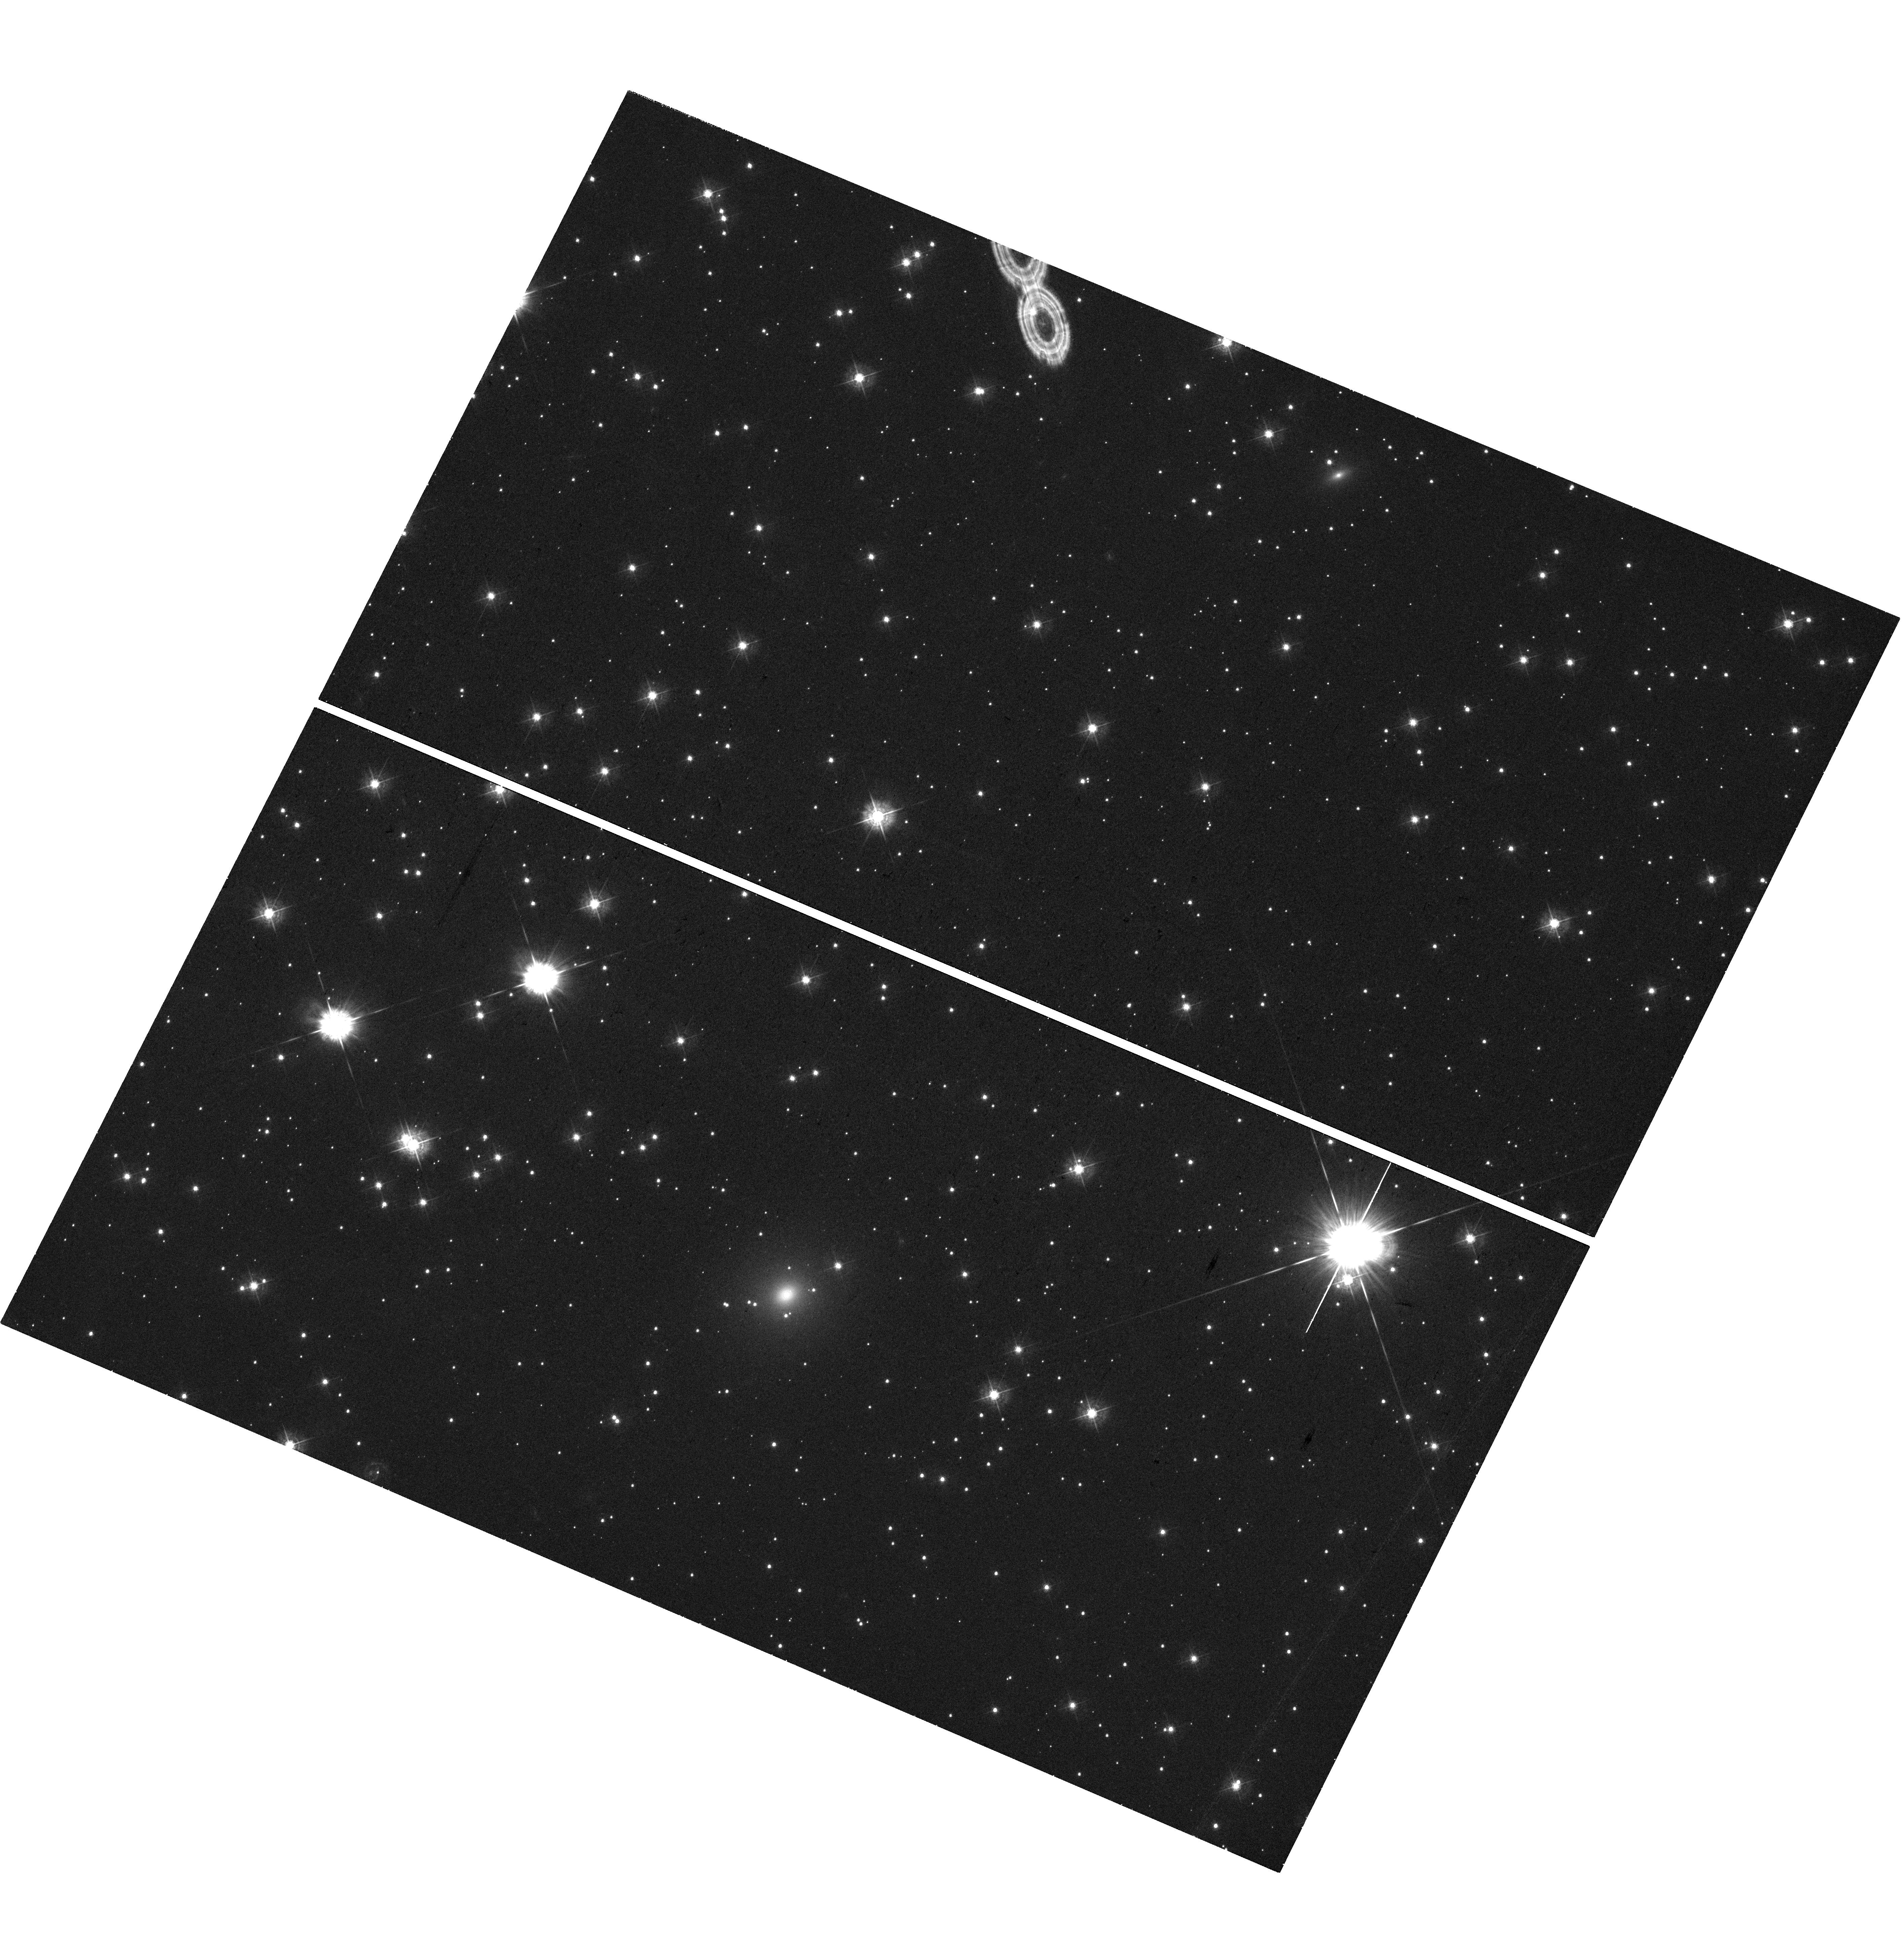
Target: AT2018DYB. Instrument: WFC3/UVIS. Filter: F438W. Exposure: 38 min. Observation ID: hst_17765_05_wfc3_uvis_f438w_ifcf05

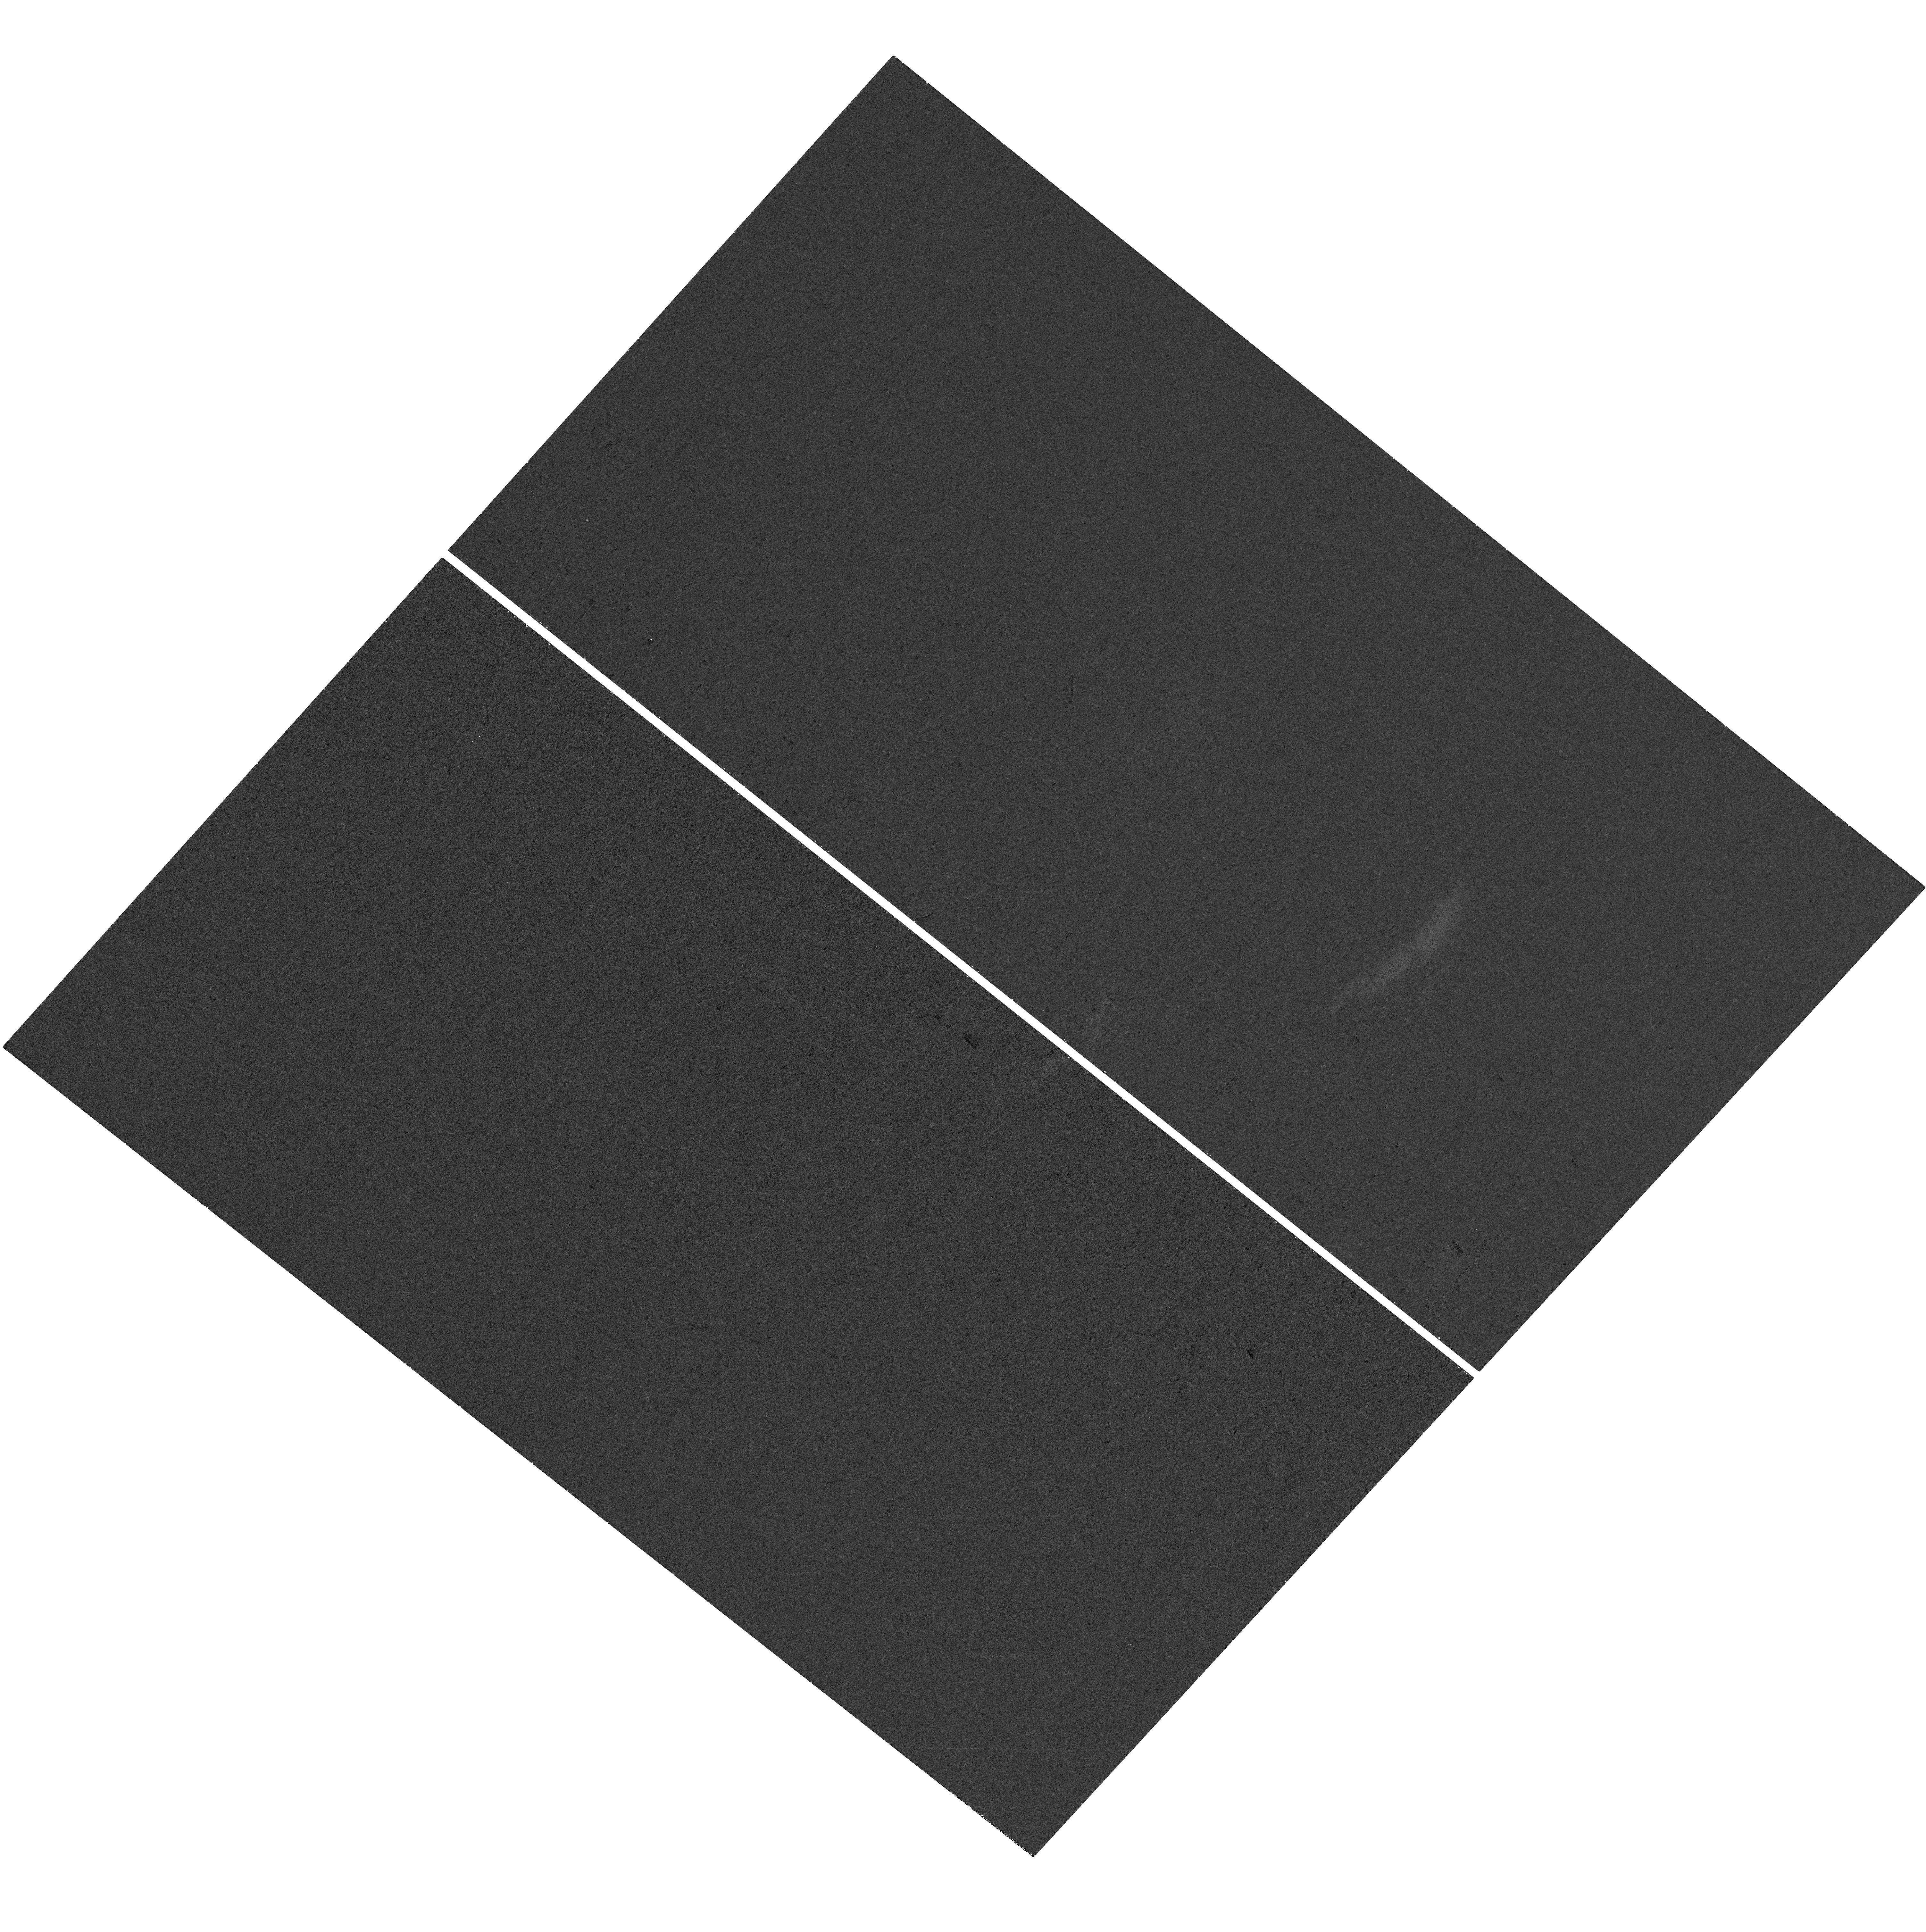
Target: AT2018BSI. Instrument: WFC3/UVIS. Filter: F225W. Exposure: 38 min. Observation ID: hst_17765_18_wfc3_uvis_f225w_ifcf18

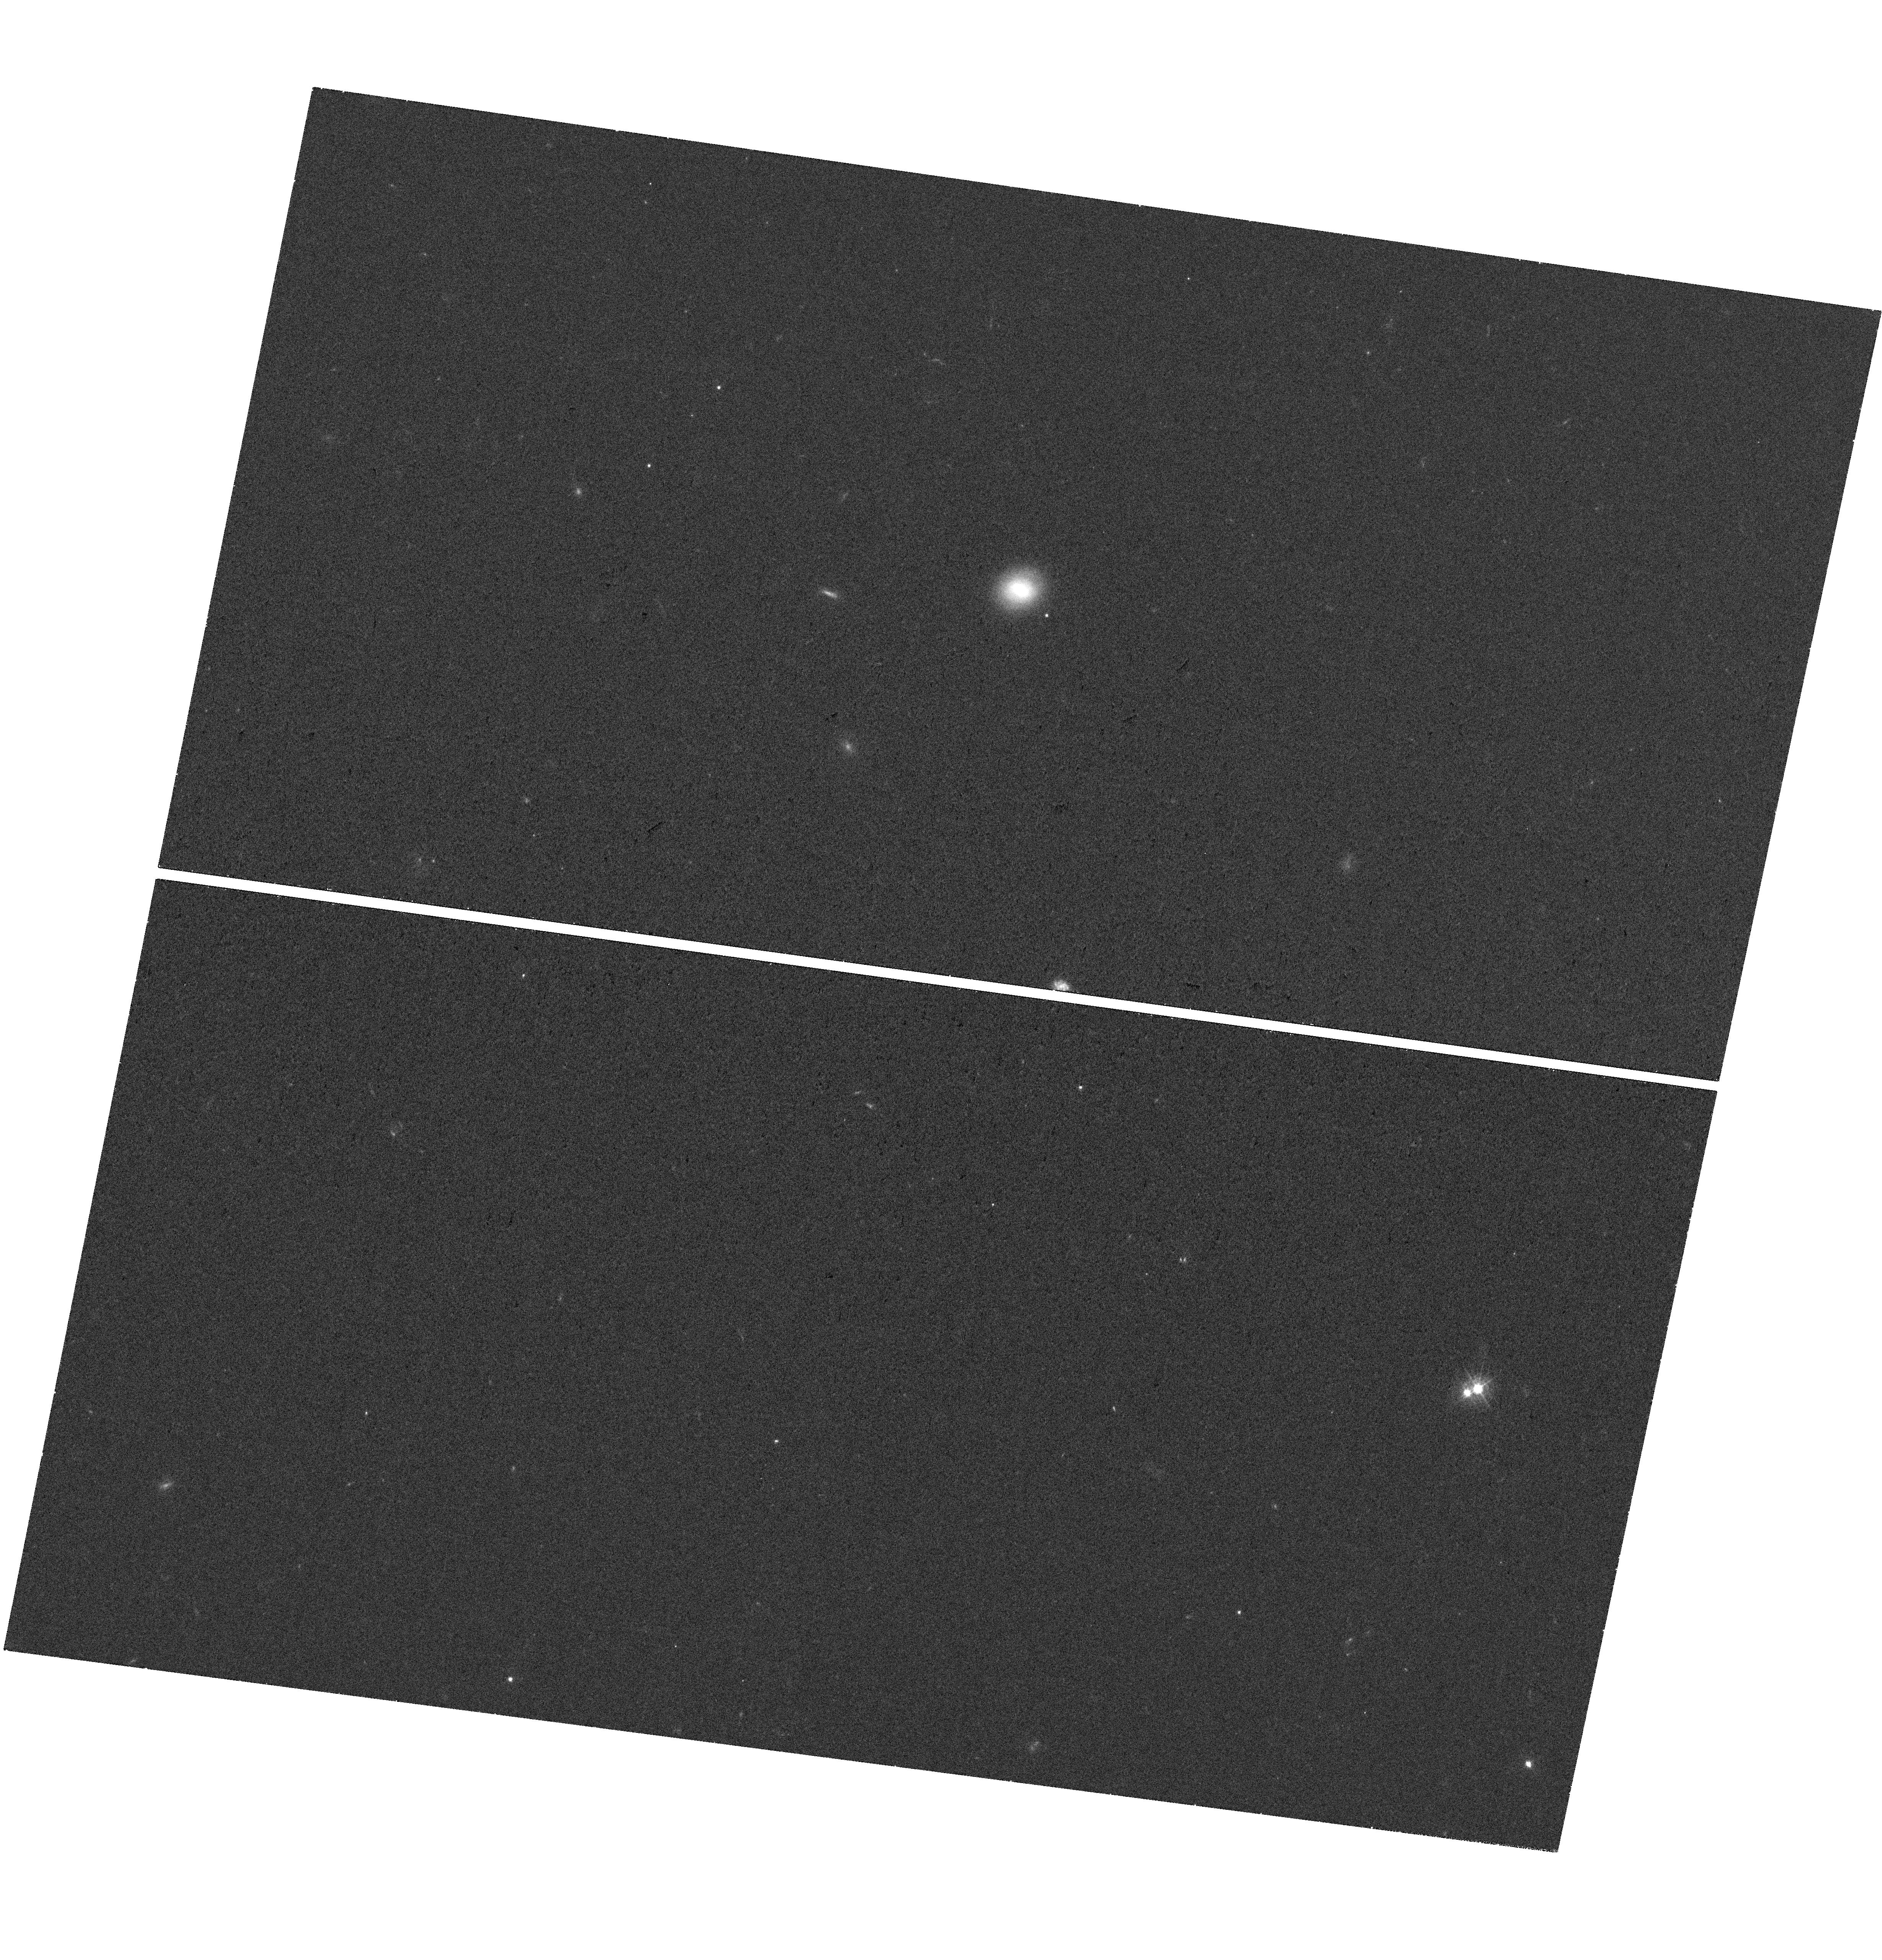
Target: AT2018HYZ. Instrument: WFC3/UVIS. Filter: F438W. Exposure: 36 min. Observation ID: hst_17765_14_wfc3_uvis_f438w_ifcf14

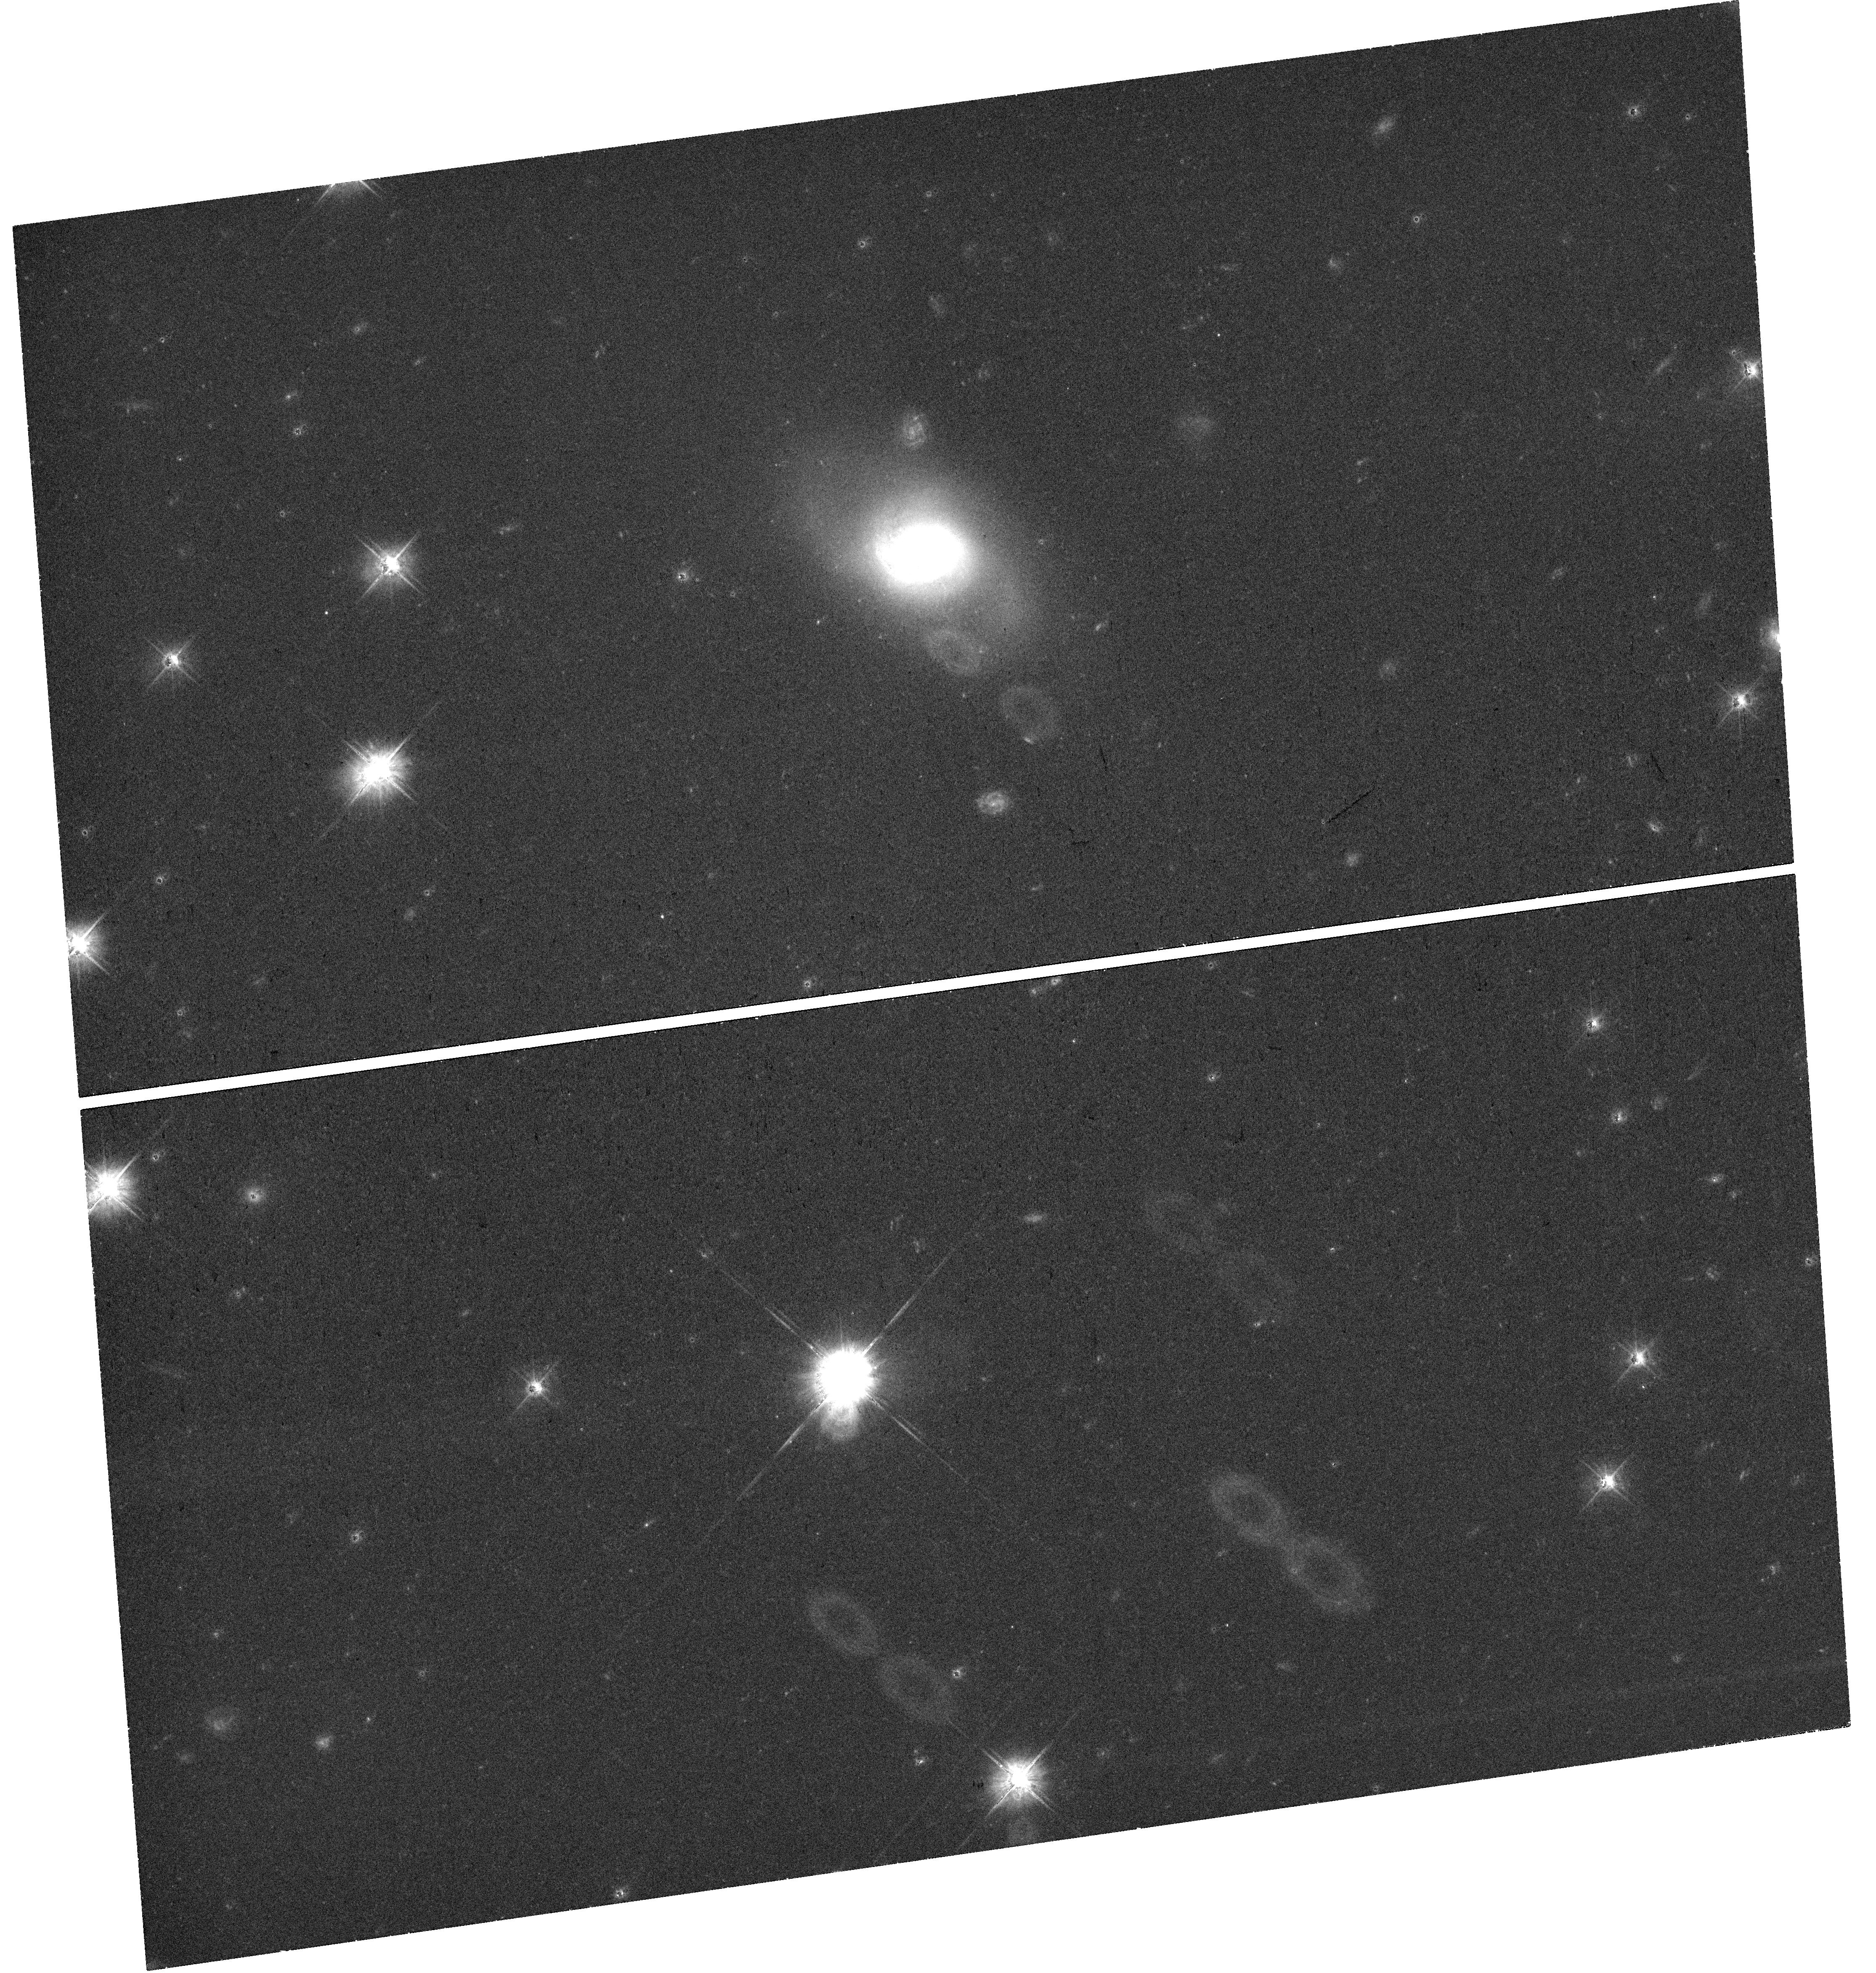
Target: AT2019AHK. Instrument: WFC3/UVIS. Filter: F625W. Exposure: 39 min. Observation ID: hst_17765_08_wfc3_uvis_f625w_ifcf08

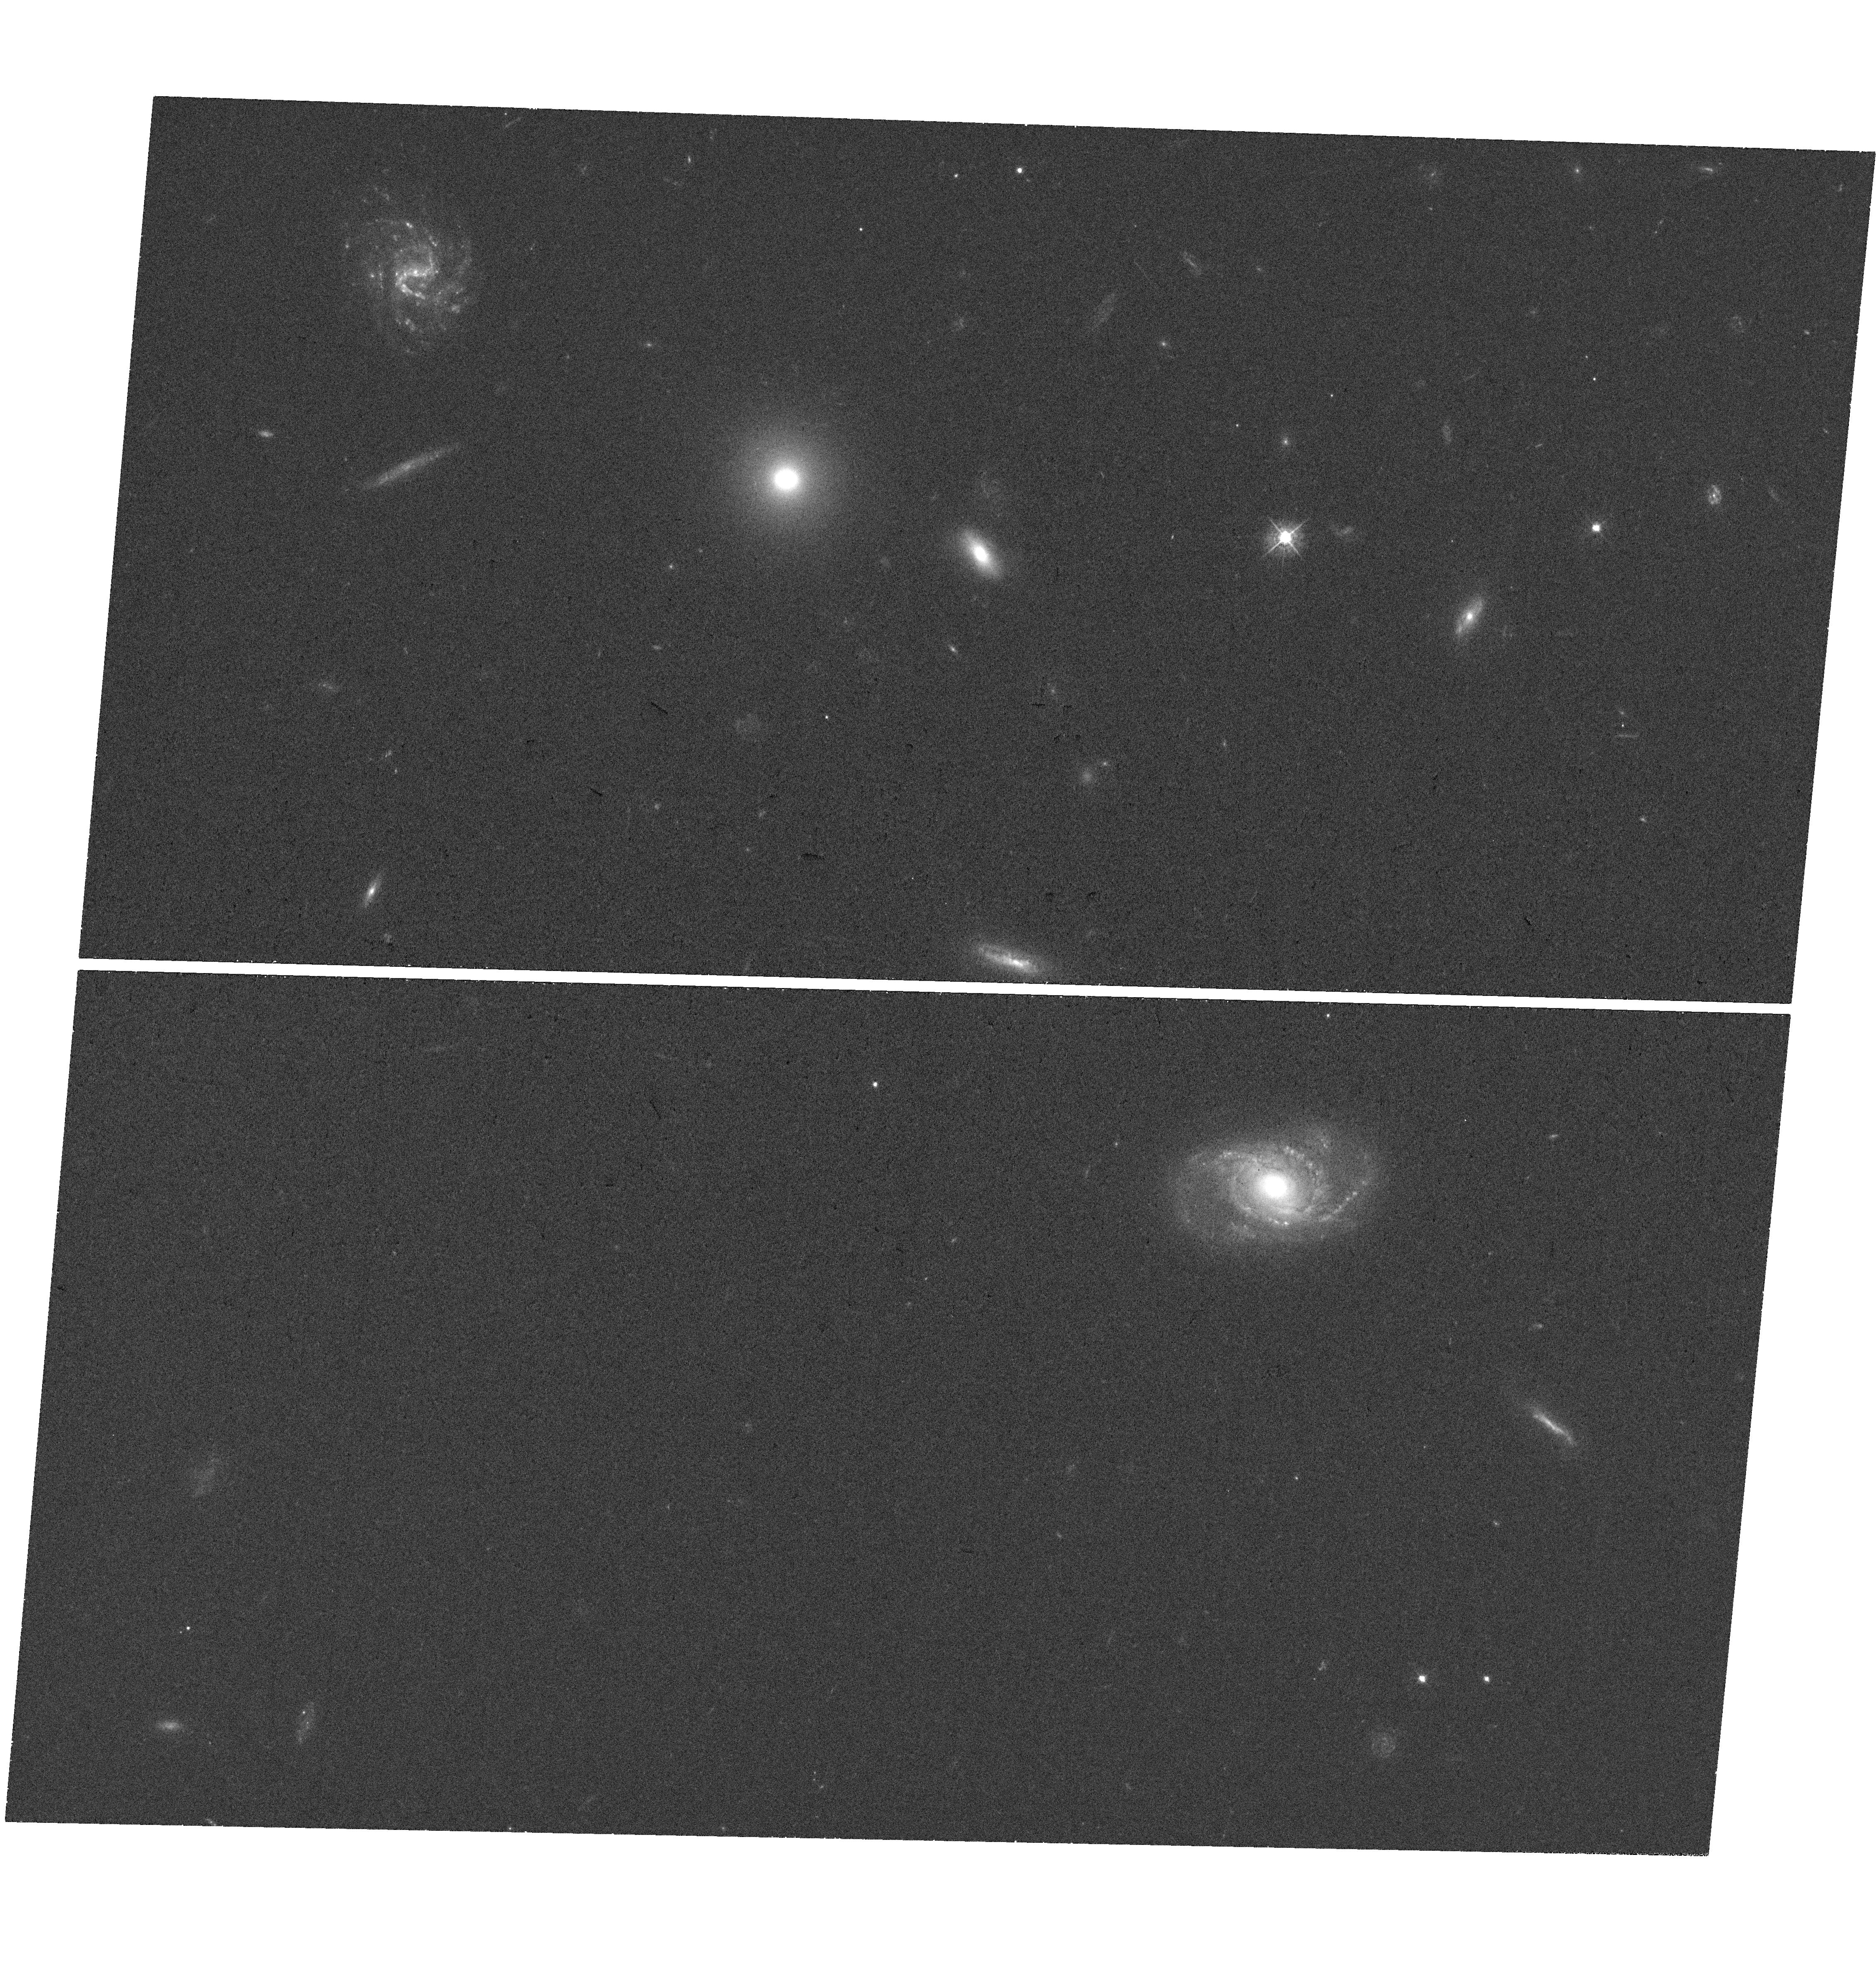
Target: AT2021BLZ. Instrument: WFC3/UVIS. Filter: F438W. Exposure: 37 min. Observation ID: hst_17765_13_wfc3_uvis_f438w_ifcf13

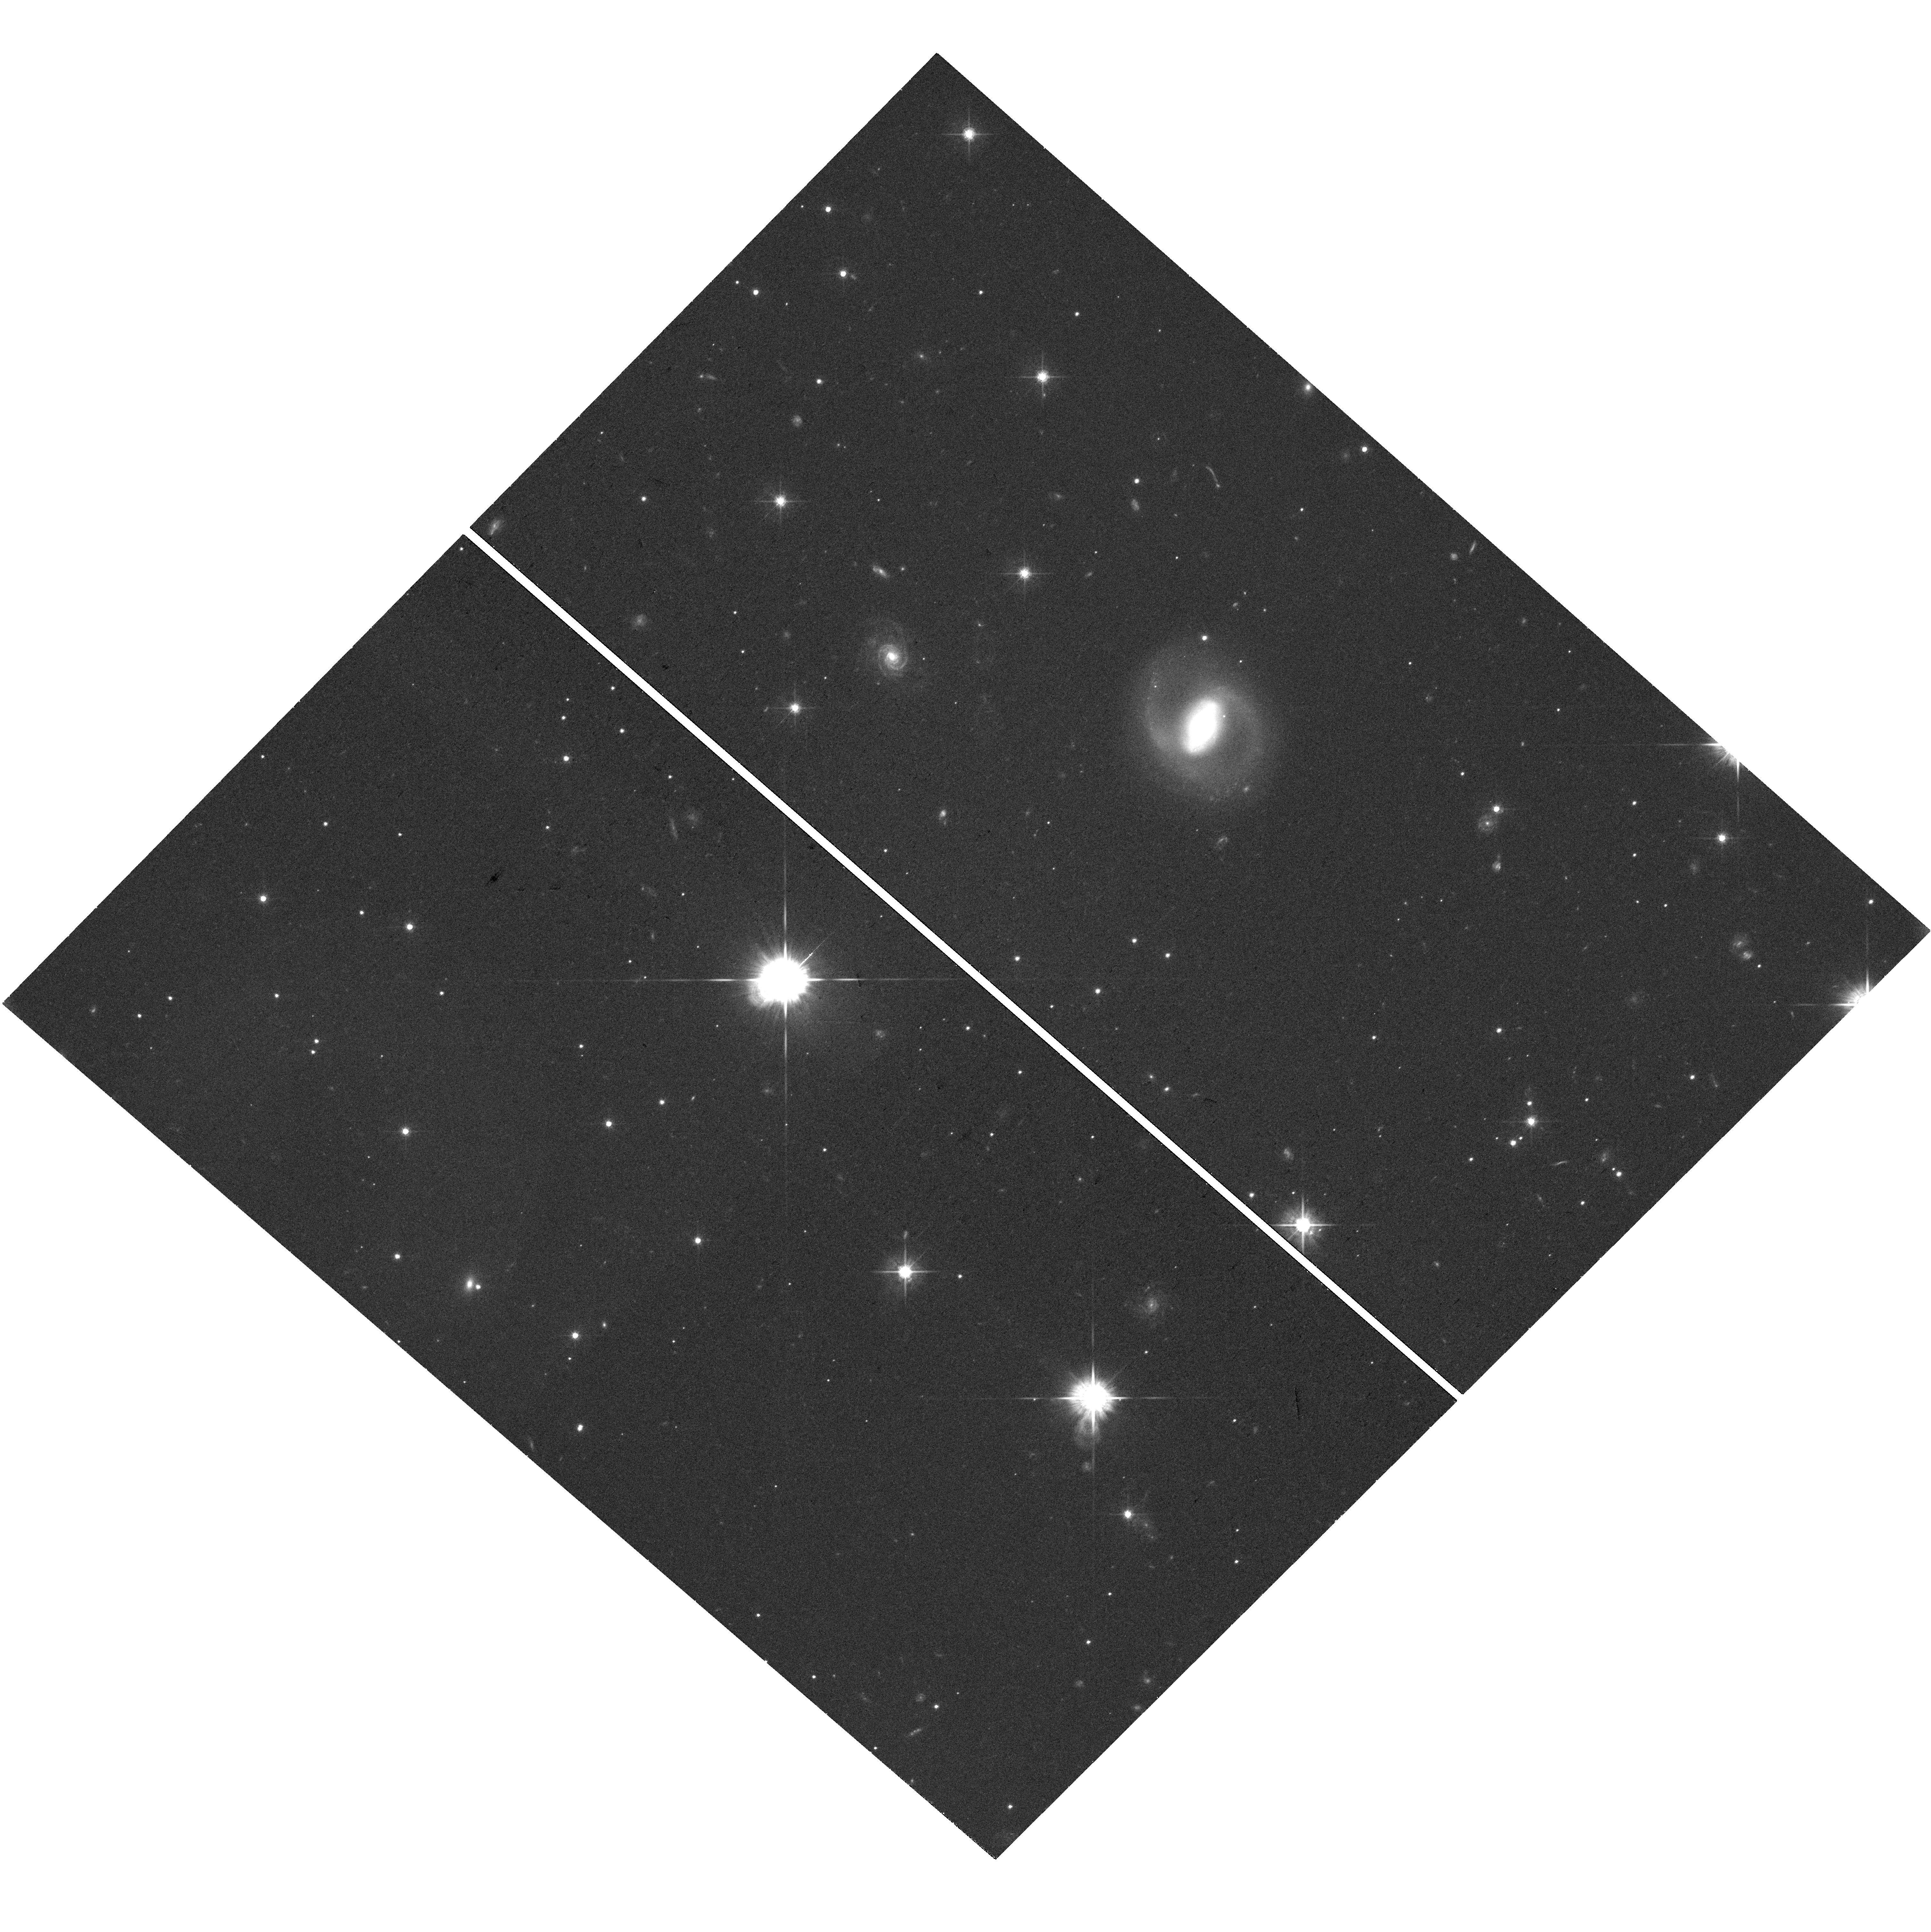
Target: AT2019DSG. Instrument: WFC3/UVIS. Filter: F625W. Exposure: 37 min. Observation ID: hst_17765_19_wfc3_uvis_f625w_ifcf19

GHOSTBUSTERS: Determining the origin of tidal disruption events with a high-resolution survey of their host galaxies (PI: Nicholl, Matt)

Tidal disruption events (TDEs) of stars by supermassive black holes offer an unprecedented opportunity to map the properties of otherwise quiescent (and intermediate mass) black holes, including their mass distribution, occupation fraction, and growth over cosmic history, as well as studying disk formation, accretion and the launching of jets in real time. However, the observed properties of TDEs have posed several challenges, chief among which is the unexpected nature of their host galaxies. Up to 30% of TDEs occur in quiescent Balmer-strong (or post-starburst) galaxies - a class that makes up ~1% of the general galaxy population. Explanations include disturbed radial density profiles, nuclear starbursts, and recent mergers, but distinguishing between these channels is only possible by resolving structure on scales <100 pc. We propose a new survey, Galaxies HOSting Tdes: BUlges, STarbursts and mergERS (GHOSTBUSTERS), to fully map the properties of TDE hosts with a volume-limited sample out to ~200 Mpc, increasing by a factor 6 the TDE host sample with HST imaging and halving the median distance. Maximising the UV and high-resolution abilities of HST uniquely allows us to (i) measure the radial density profiles and stellar mass within <100pc of the SMBH, determining whether central over-densities drive the TDE rate; and (ii) map the spatial distribution of star formation to determine whether it shuts off from the inside-out or outside-in, and whether any residual star-formation is important to the rate of TDEs, and (iii) detect low surface-brightness features (shells, tails) indicating past mergers, while deliver a legacy data set with high value to the community.